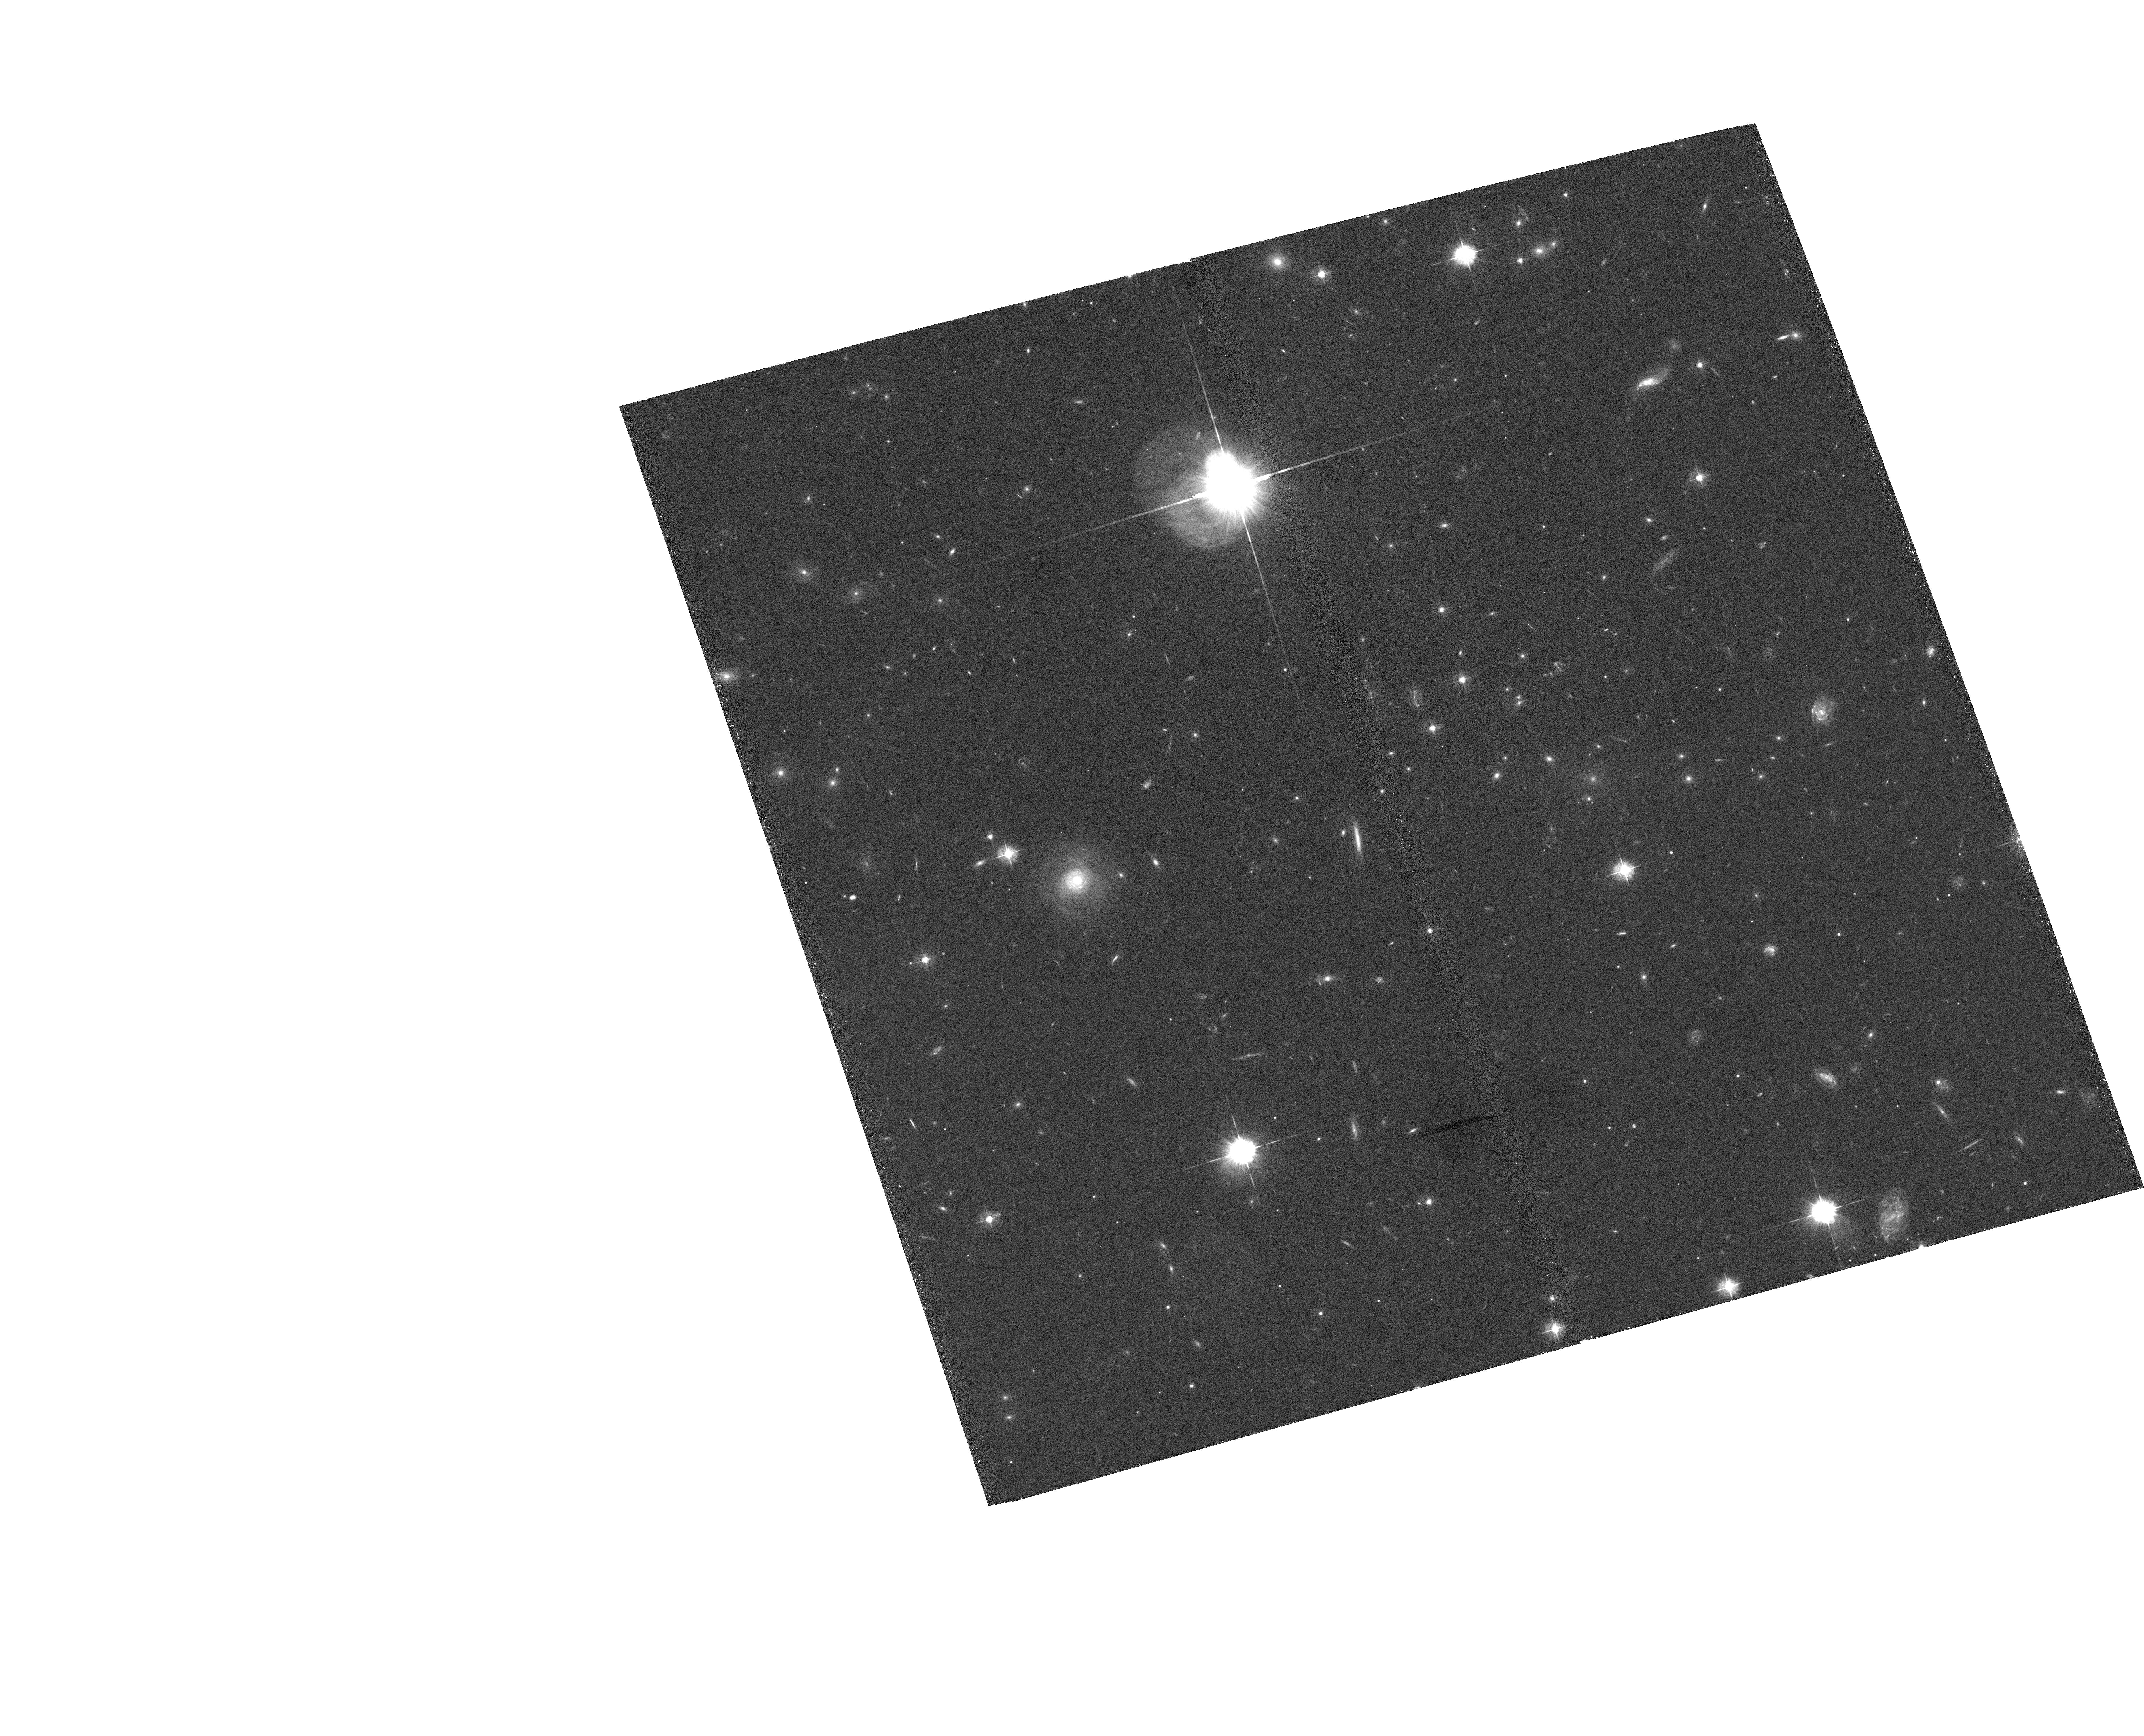
Target: GAL-CLUS-065819-555635
Instrument: ACS/WFC
Filter: F435W
Exposure: 40 min
Observation ID: hst_10200_02_acs_wfc_f435w_j90702

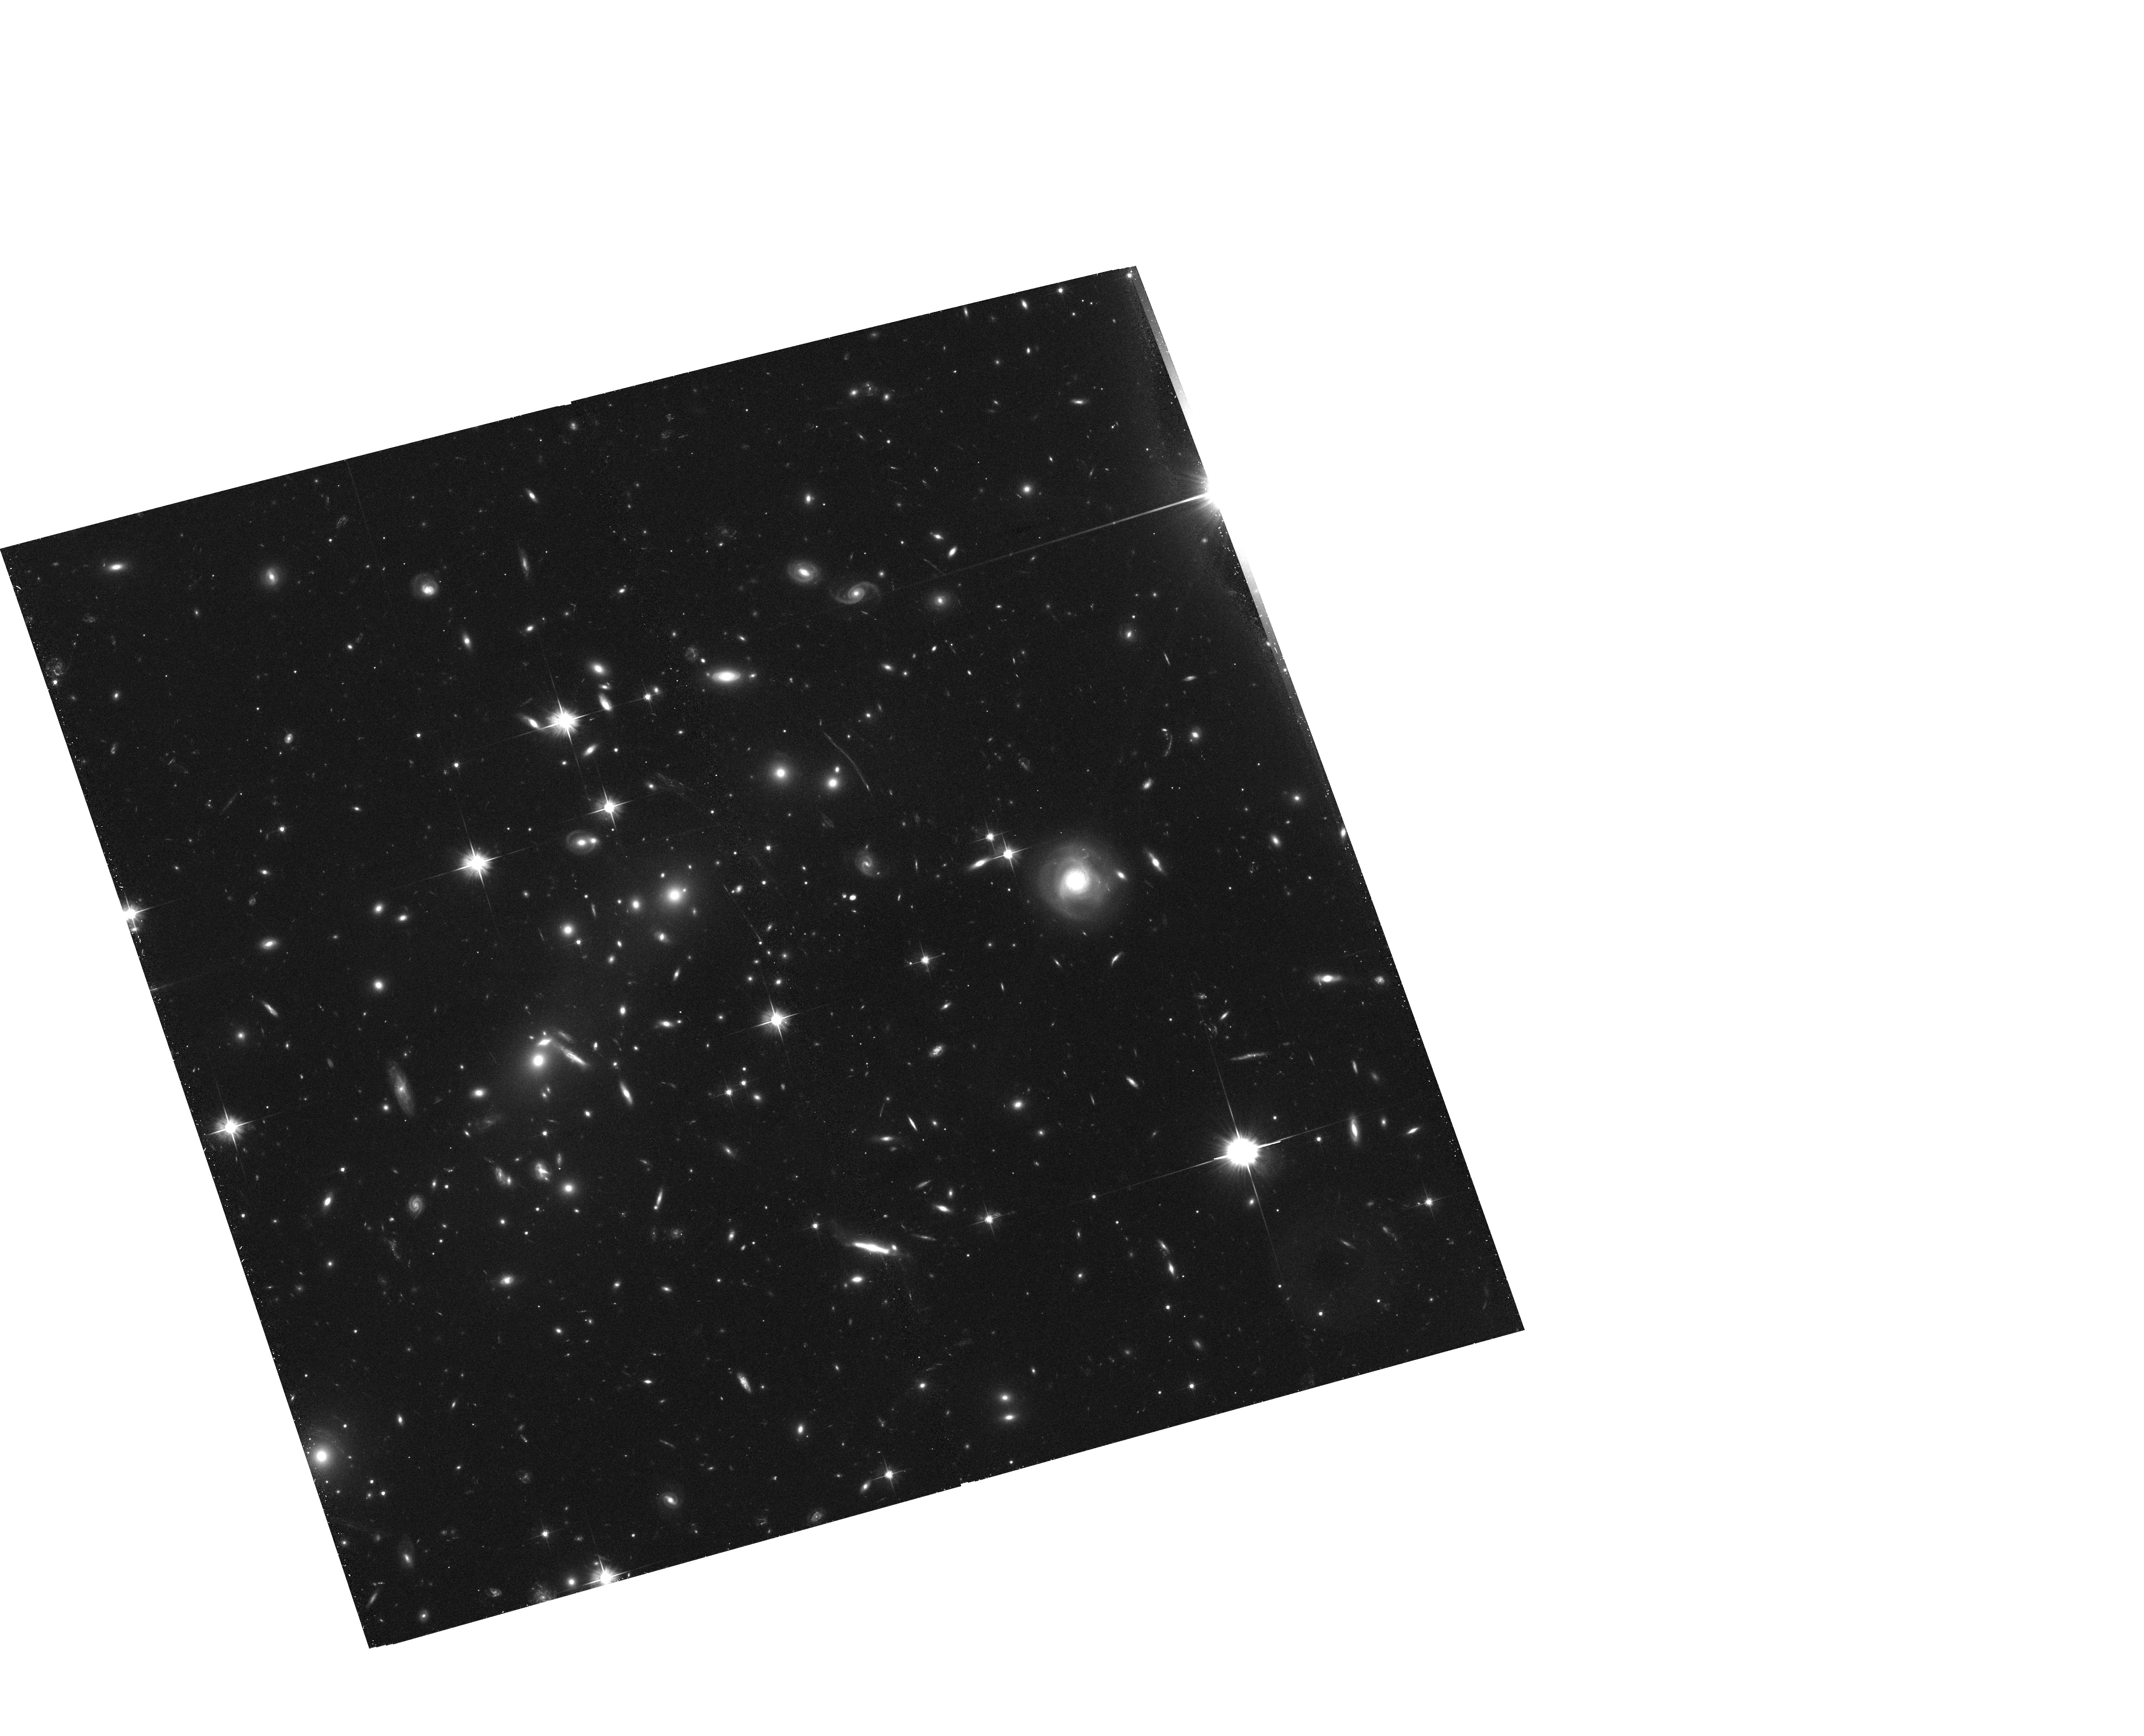
Target: GAL-CLUS-065832-555700
Instrument: ACS/WFC
Filter: F606W
Exposure: 39 min
Observation ID: hst_10200_02_acs_wfc_f606w_j90702

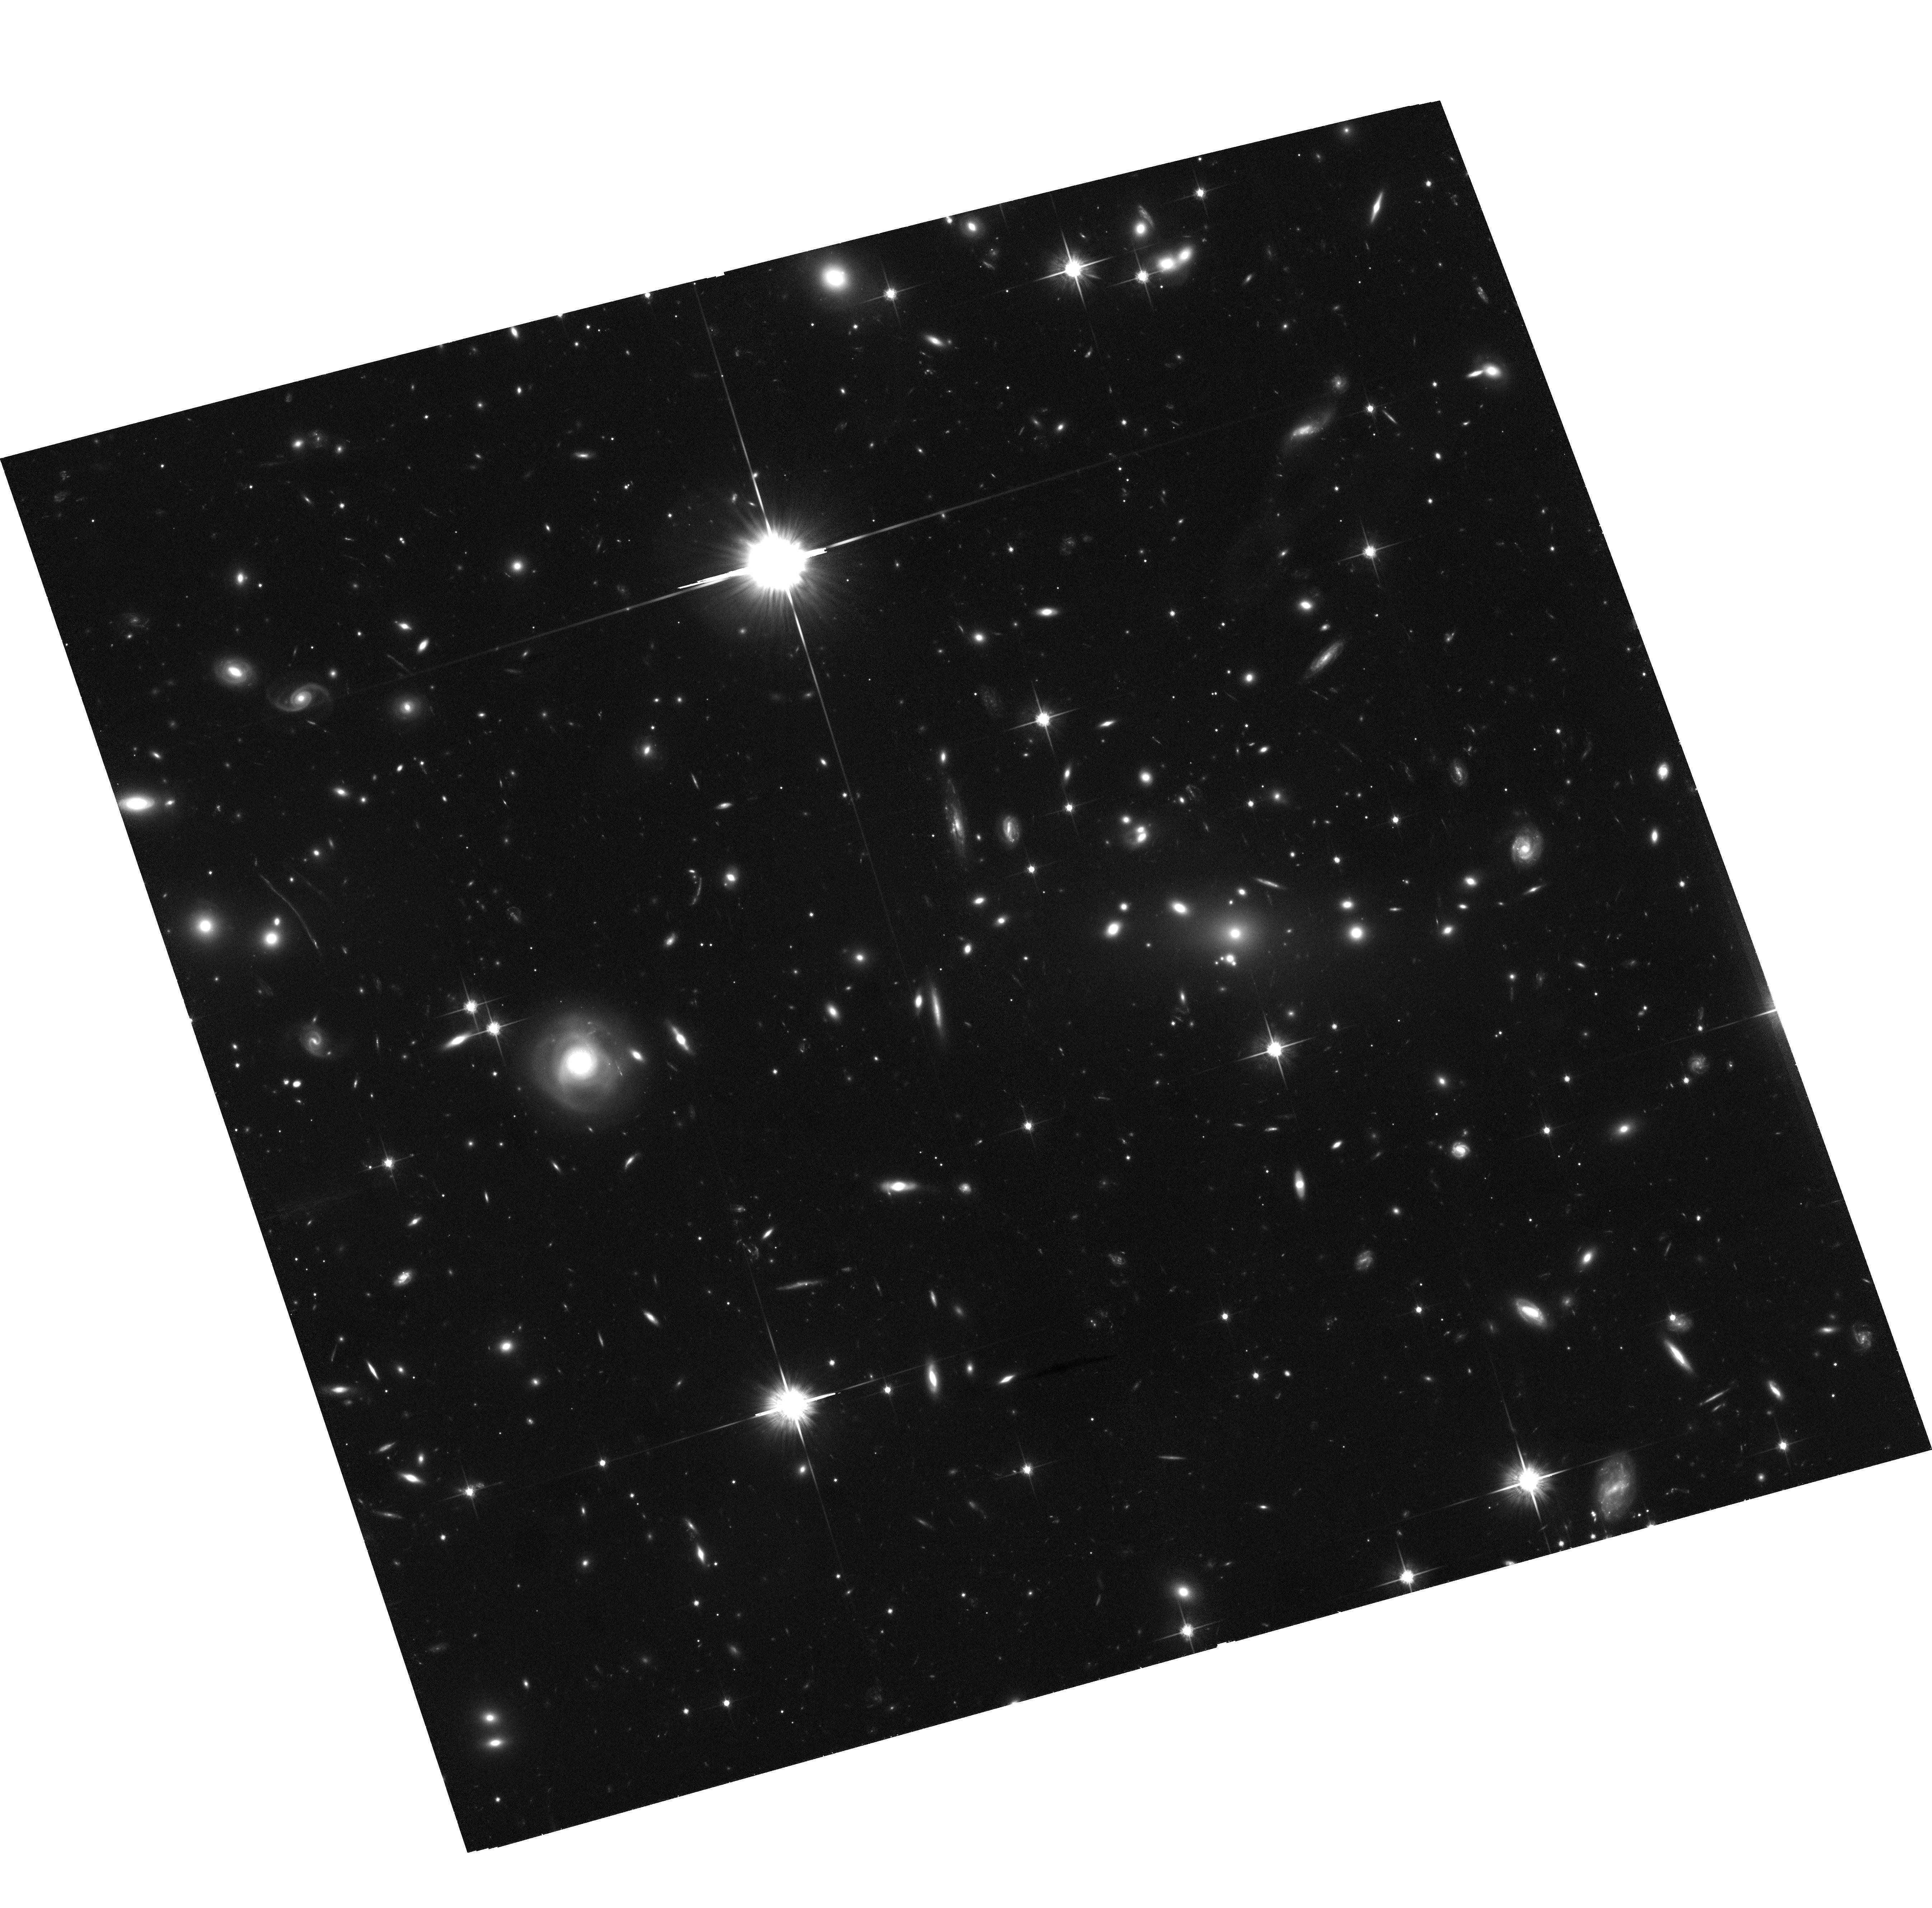
Target: GAL-CLUS-065819-555635
Instrument: ACS/WFC
Filter: F814W
Exposure: 1.4 h
Observation ID: hst_10200_01_acs_wfc_f814w_j90701

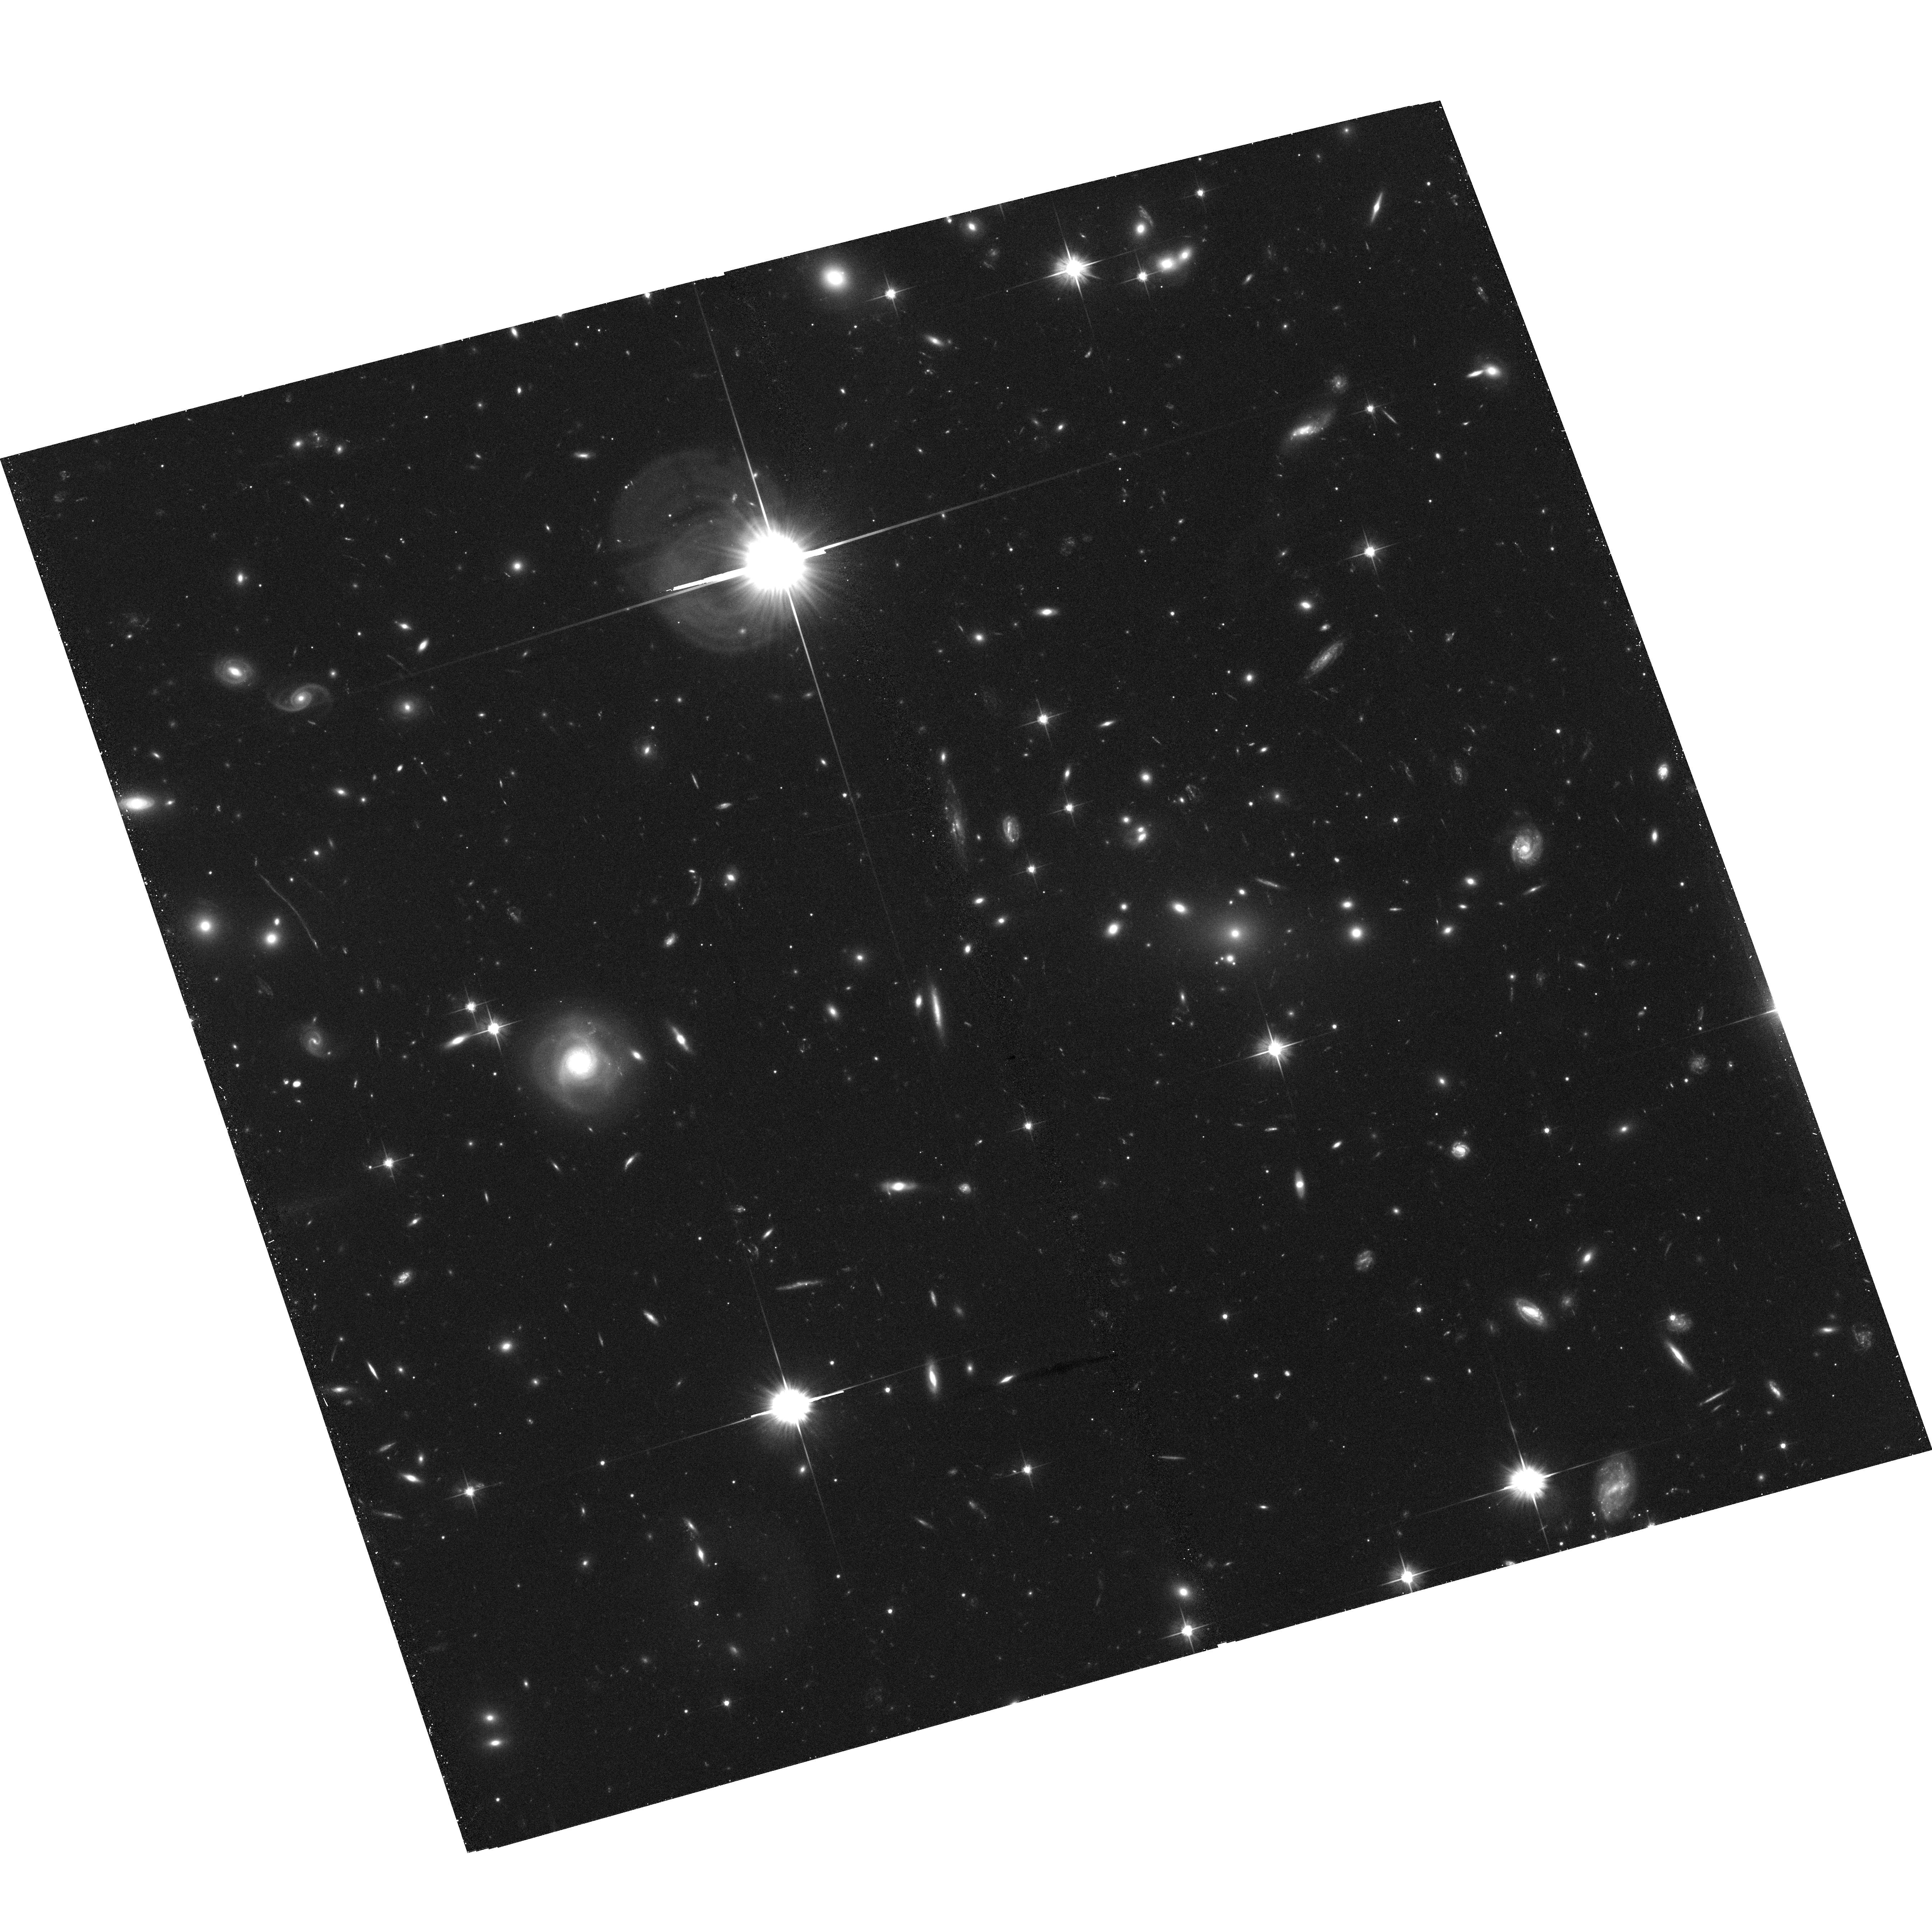
Target: GAL-CLUS-065819-555635
Instrument: ACS/WFC
Filter: F606W
Exposure: 39 min
Observation ID: hst_10200_01_acs_wfc_f606w_j90701

Dark Matter Constraints from the Merging Cluster 1E0657-56 (PI: Jones, Christine)

We propose five orbits of ACS Wide Field Camera observations (three orbits with F814W, one with F606W, and one with F435W) to investigate the unique, high velocity merging cluster 1E0657-56(z=0.296). Coupling the ACS images with deep Chandra observations and ground-based imaging will allow us to compare maps of the intracluster medium, the dark matter, and the galaxies from which we can directly estimate the self-interaction cross-section of dark matter, the dominant mass component in clusters and the Universe. These observations, combined with hydrodynamic simulations, will either rule out the range of cross-sections proposed to alleviate problems with collisionless dark matter or unambiguously detect and measure the self-interaction cross-section. A secondary objective is to quantify the impact of a supersonic merger on star formation and the morphological evolution of cluster galaxies. The geometry of 1E0657-56 (with the merger nearly in the plane of the sky) coupled with the subcluster velocity (4500 km/s) accurately constrains the timescale of the merger. In particular since the subcluster traversed the dense core of the main cluster only 0.15 Gyr ago, star formation induced by the core passage will be clearly visible.